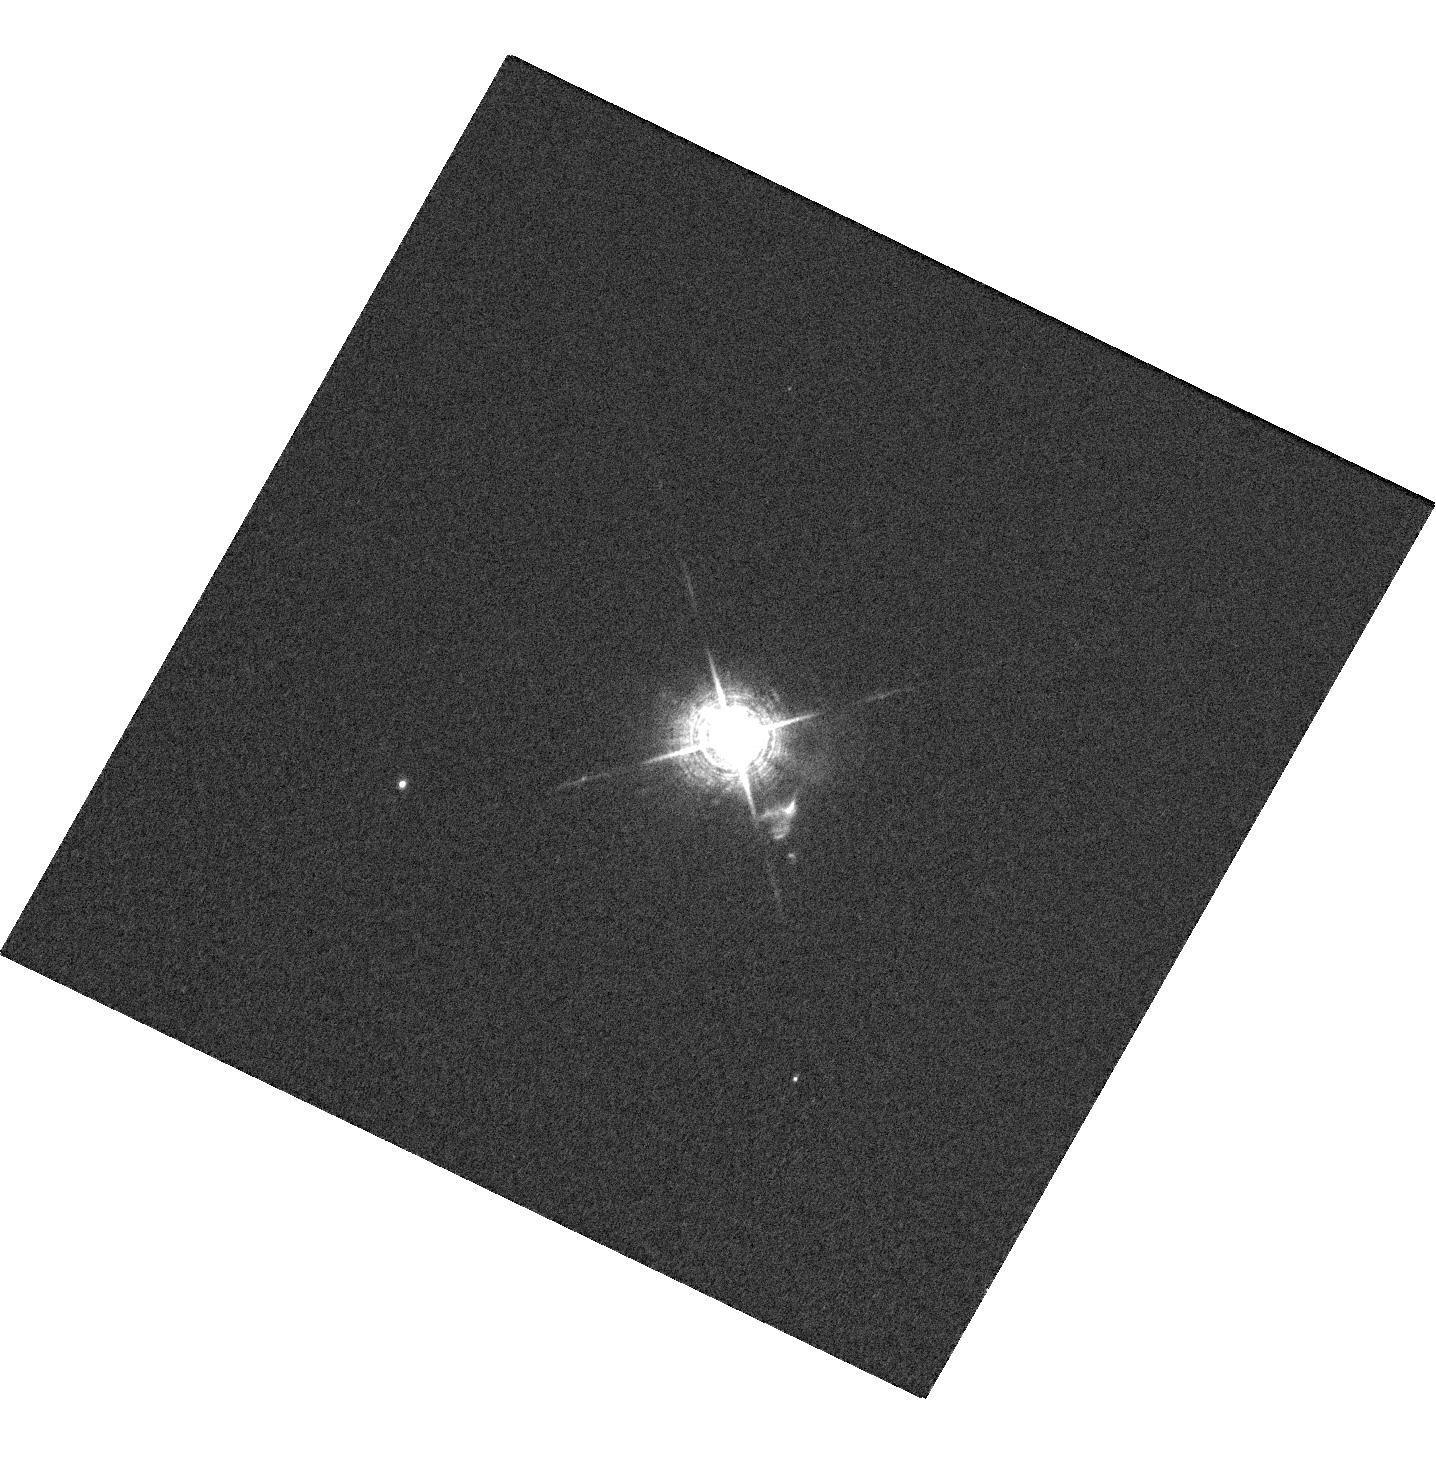
Target: V-CH-CYG
Instrument: WFC3/UVIS
Filter: F502N
Exposure: 1 min
Observation ID: hst_12761_01_wfc3_uvis_f502n_ibum01

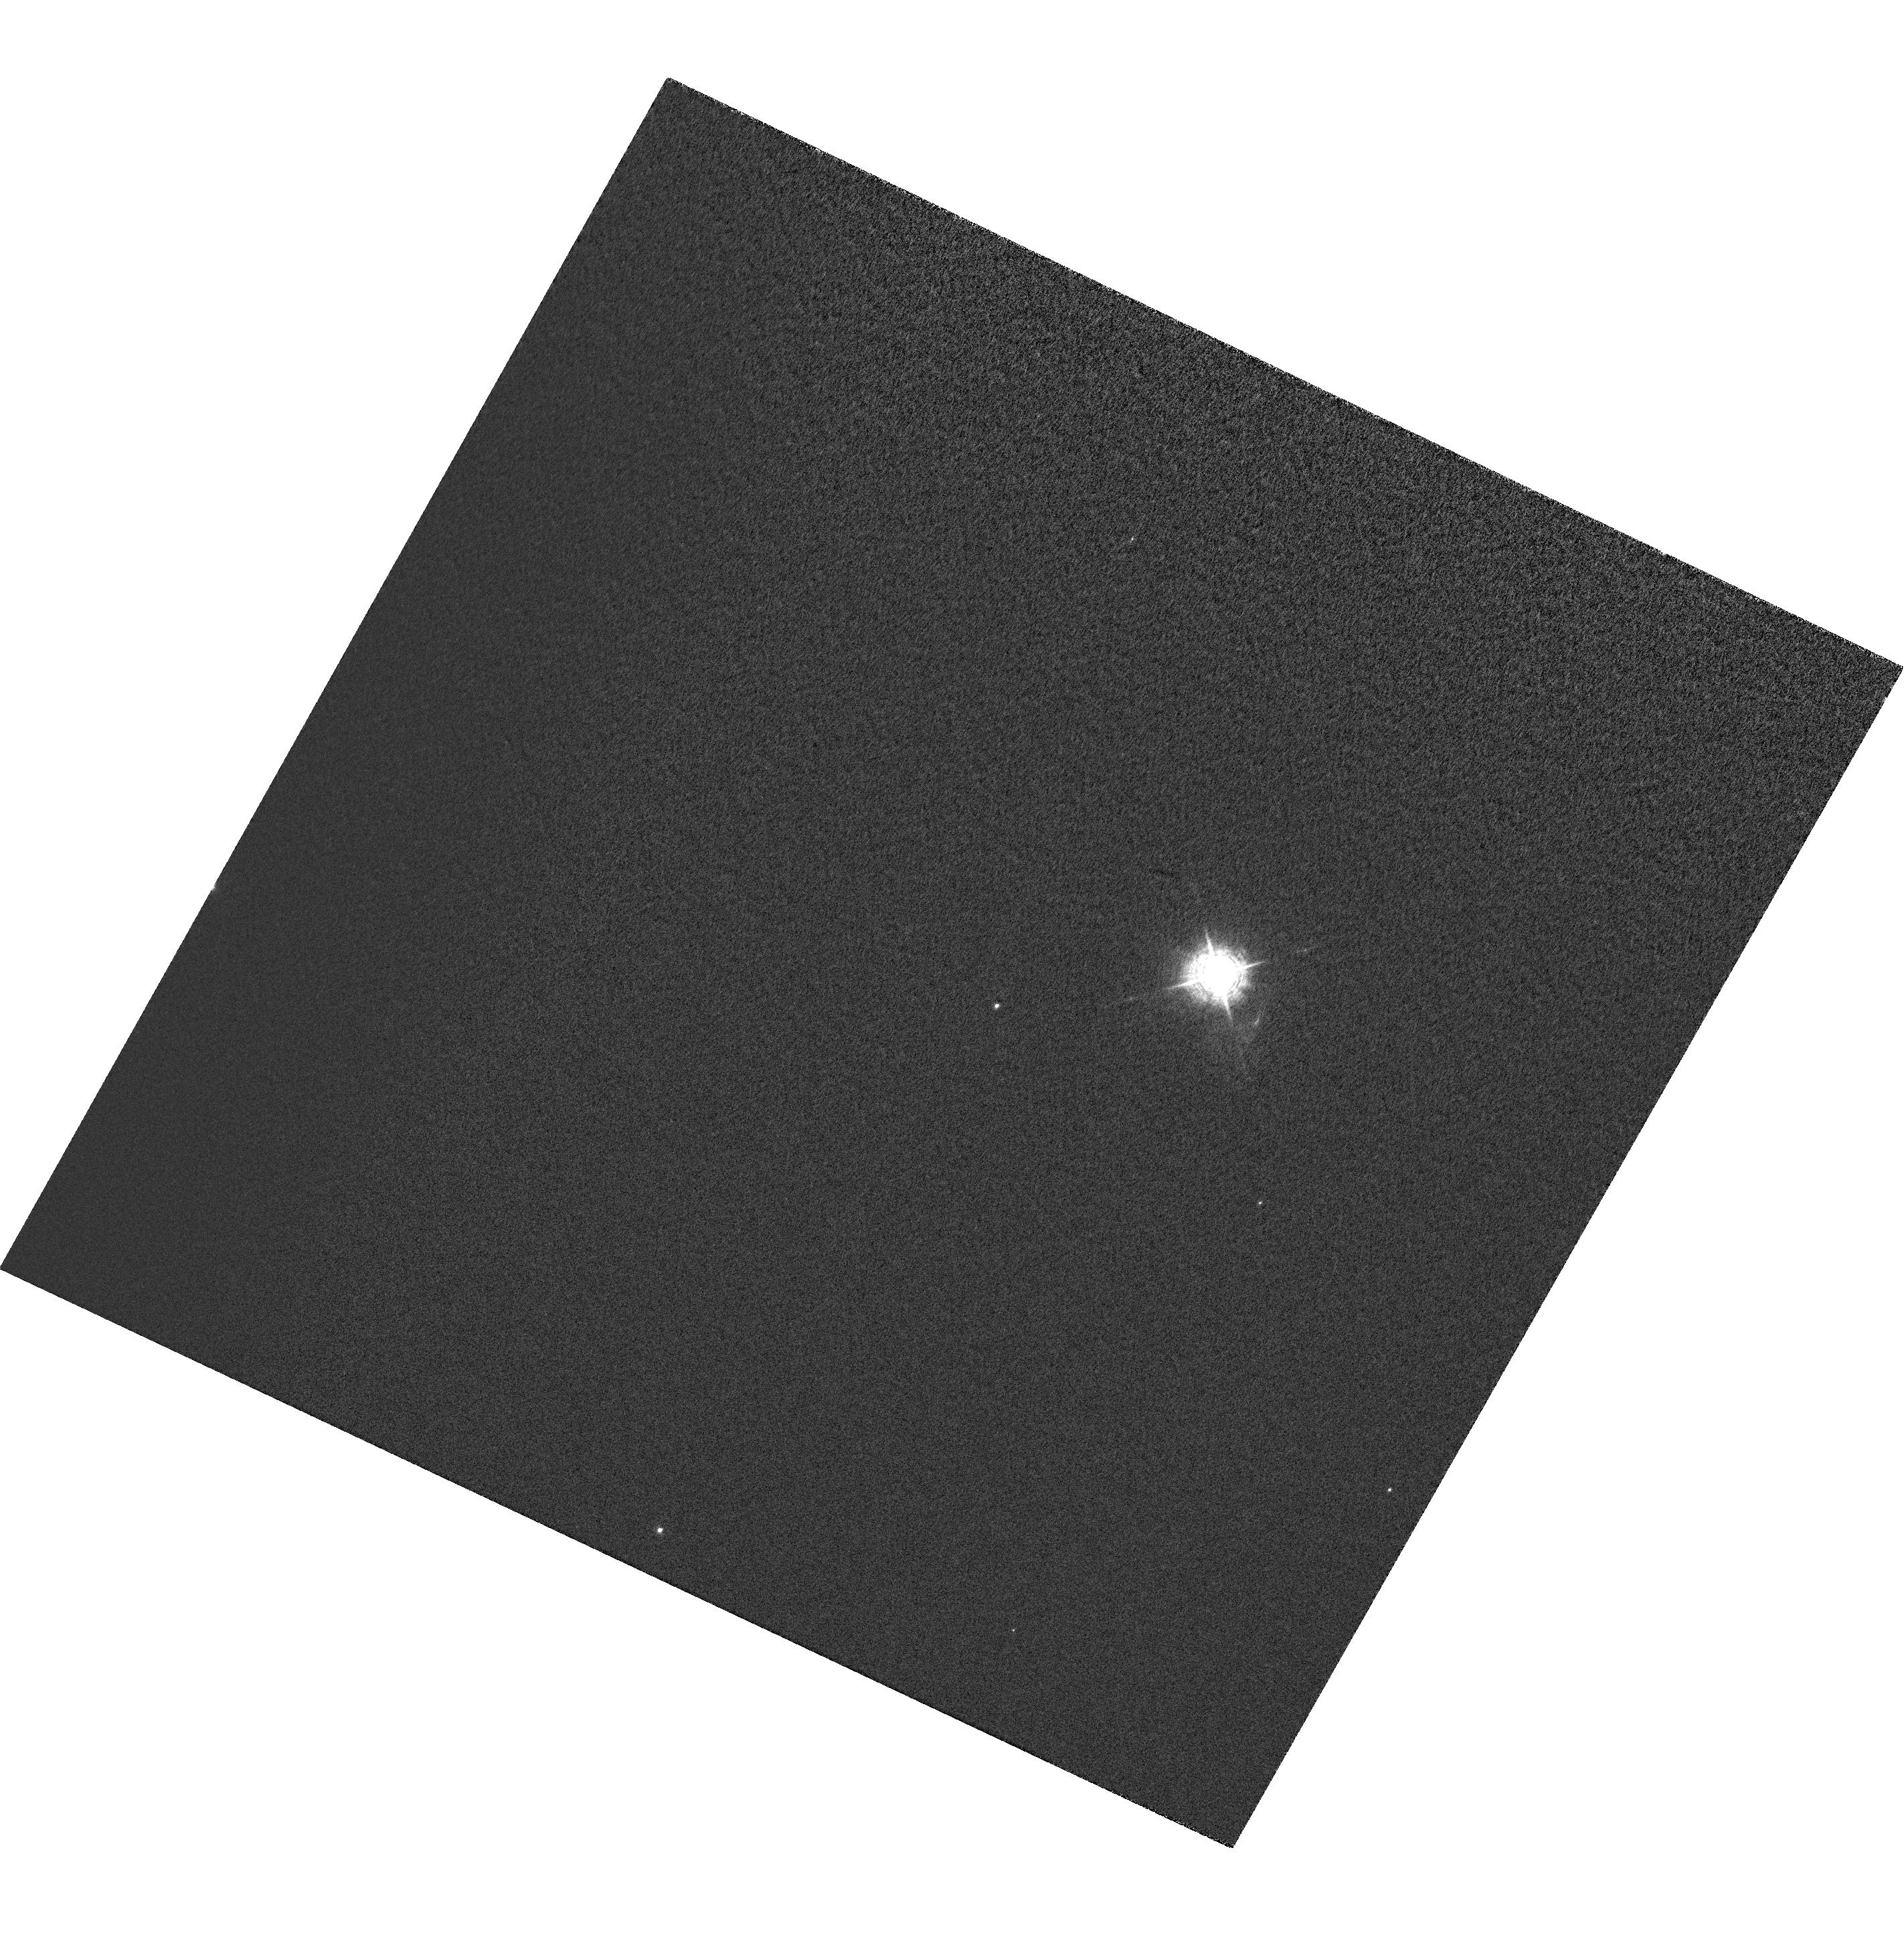
Target: CH-CYG-QUAD-OFFSET
Instrument: WFC3/UVIS
Filter: FQ437N
Exposure: 2 min
Observation ID: hst_12761_01_wfc3_uvis_fq437n_ibum01

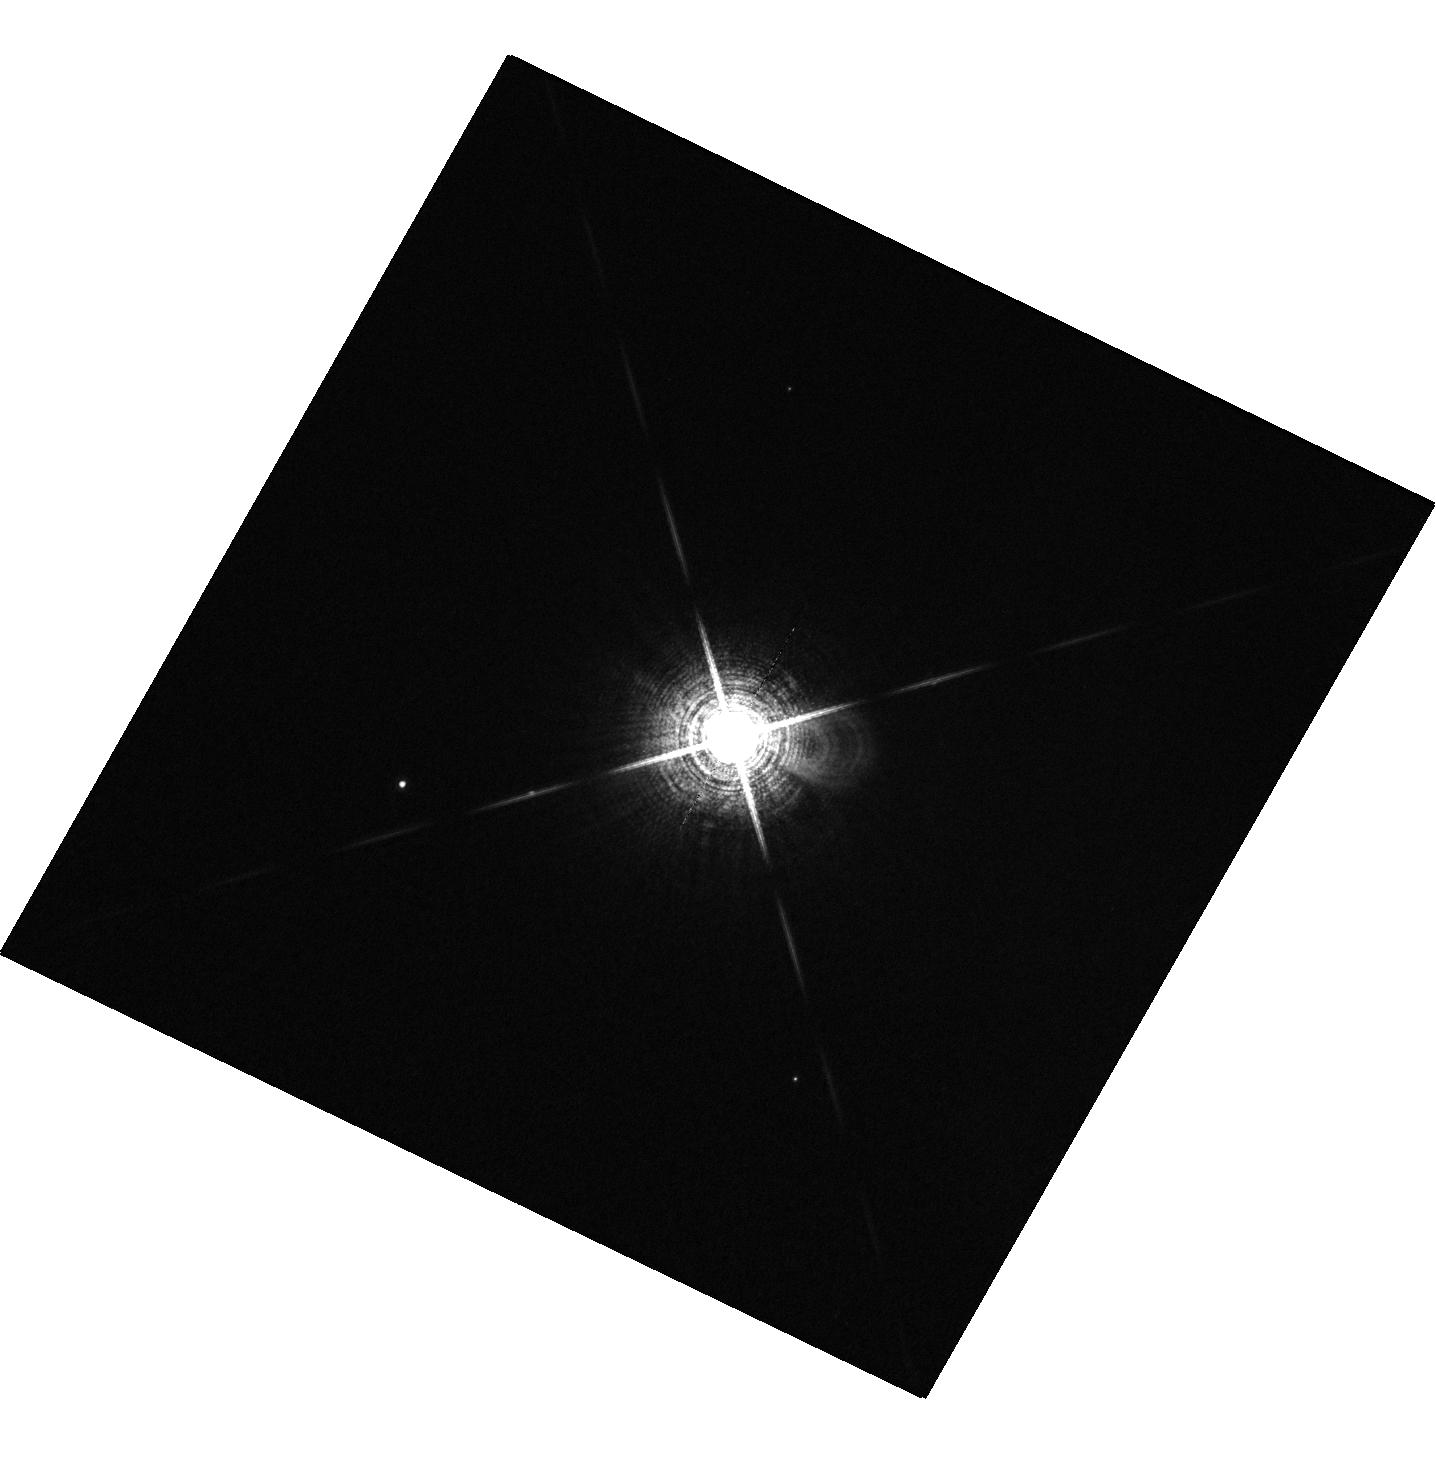
Target: V-CH-CYG
Instrument: WFC3/UVIS
Filter: F673N
Exposure: 1 min
Observation ID: hst_12761_01_wfc3_uvis_f673n_ibum01

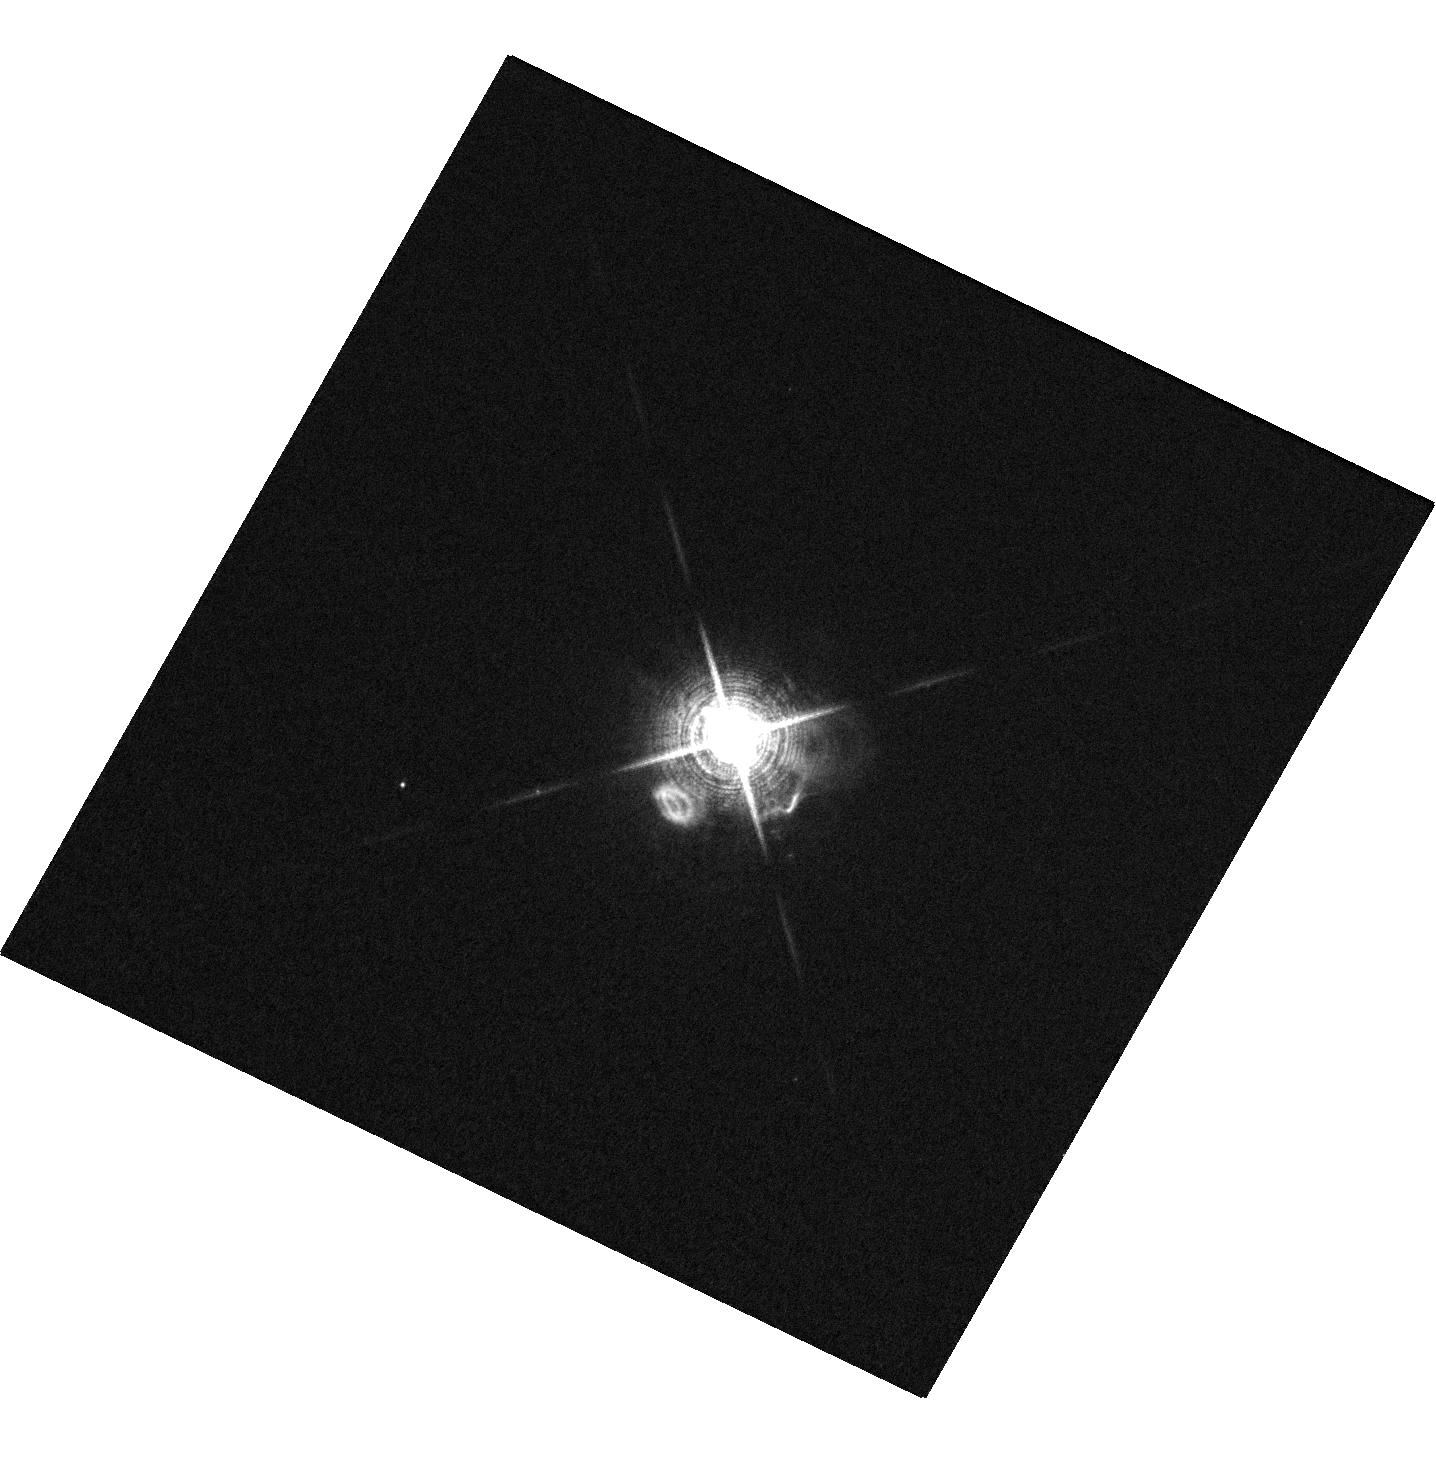
Target: V-CH-CYG
Instrument: WFC3/UVIS
Filter: F656N
Exposure: 1 min
Observation ID: hst_12761_01_wfc3_uvis_f656n_ibum01

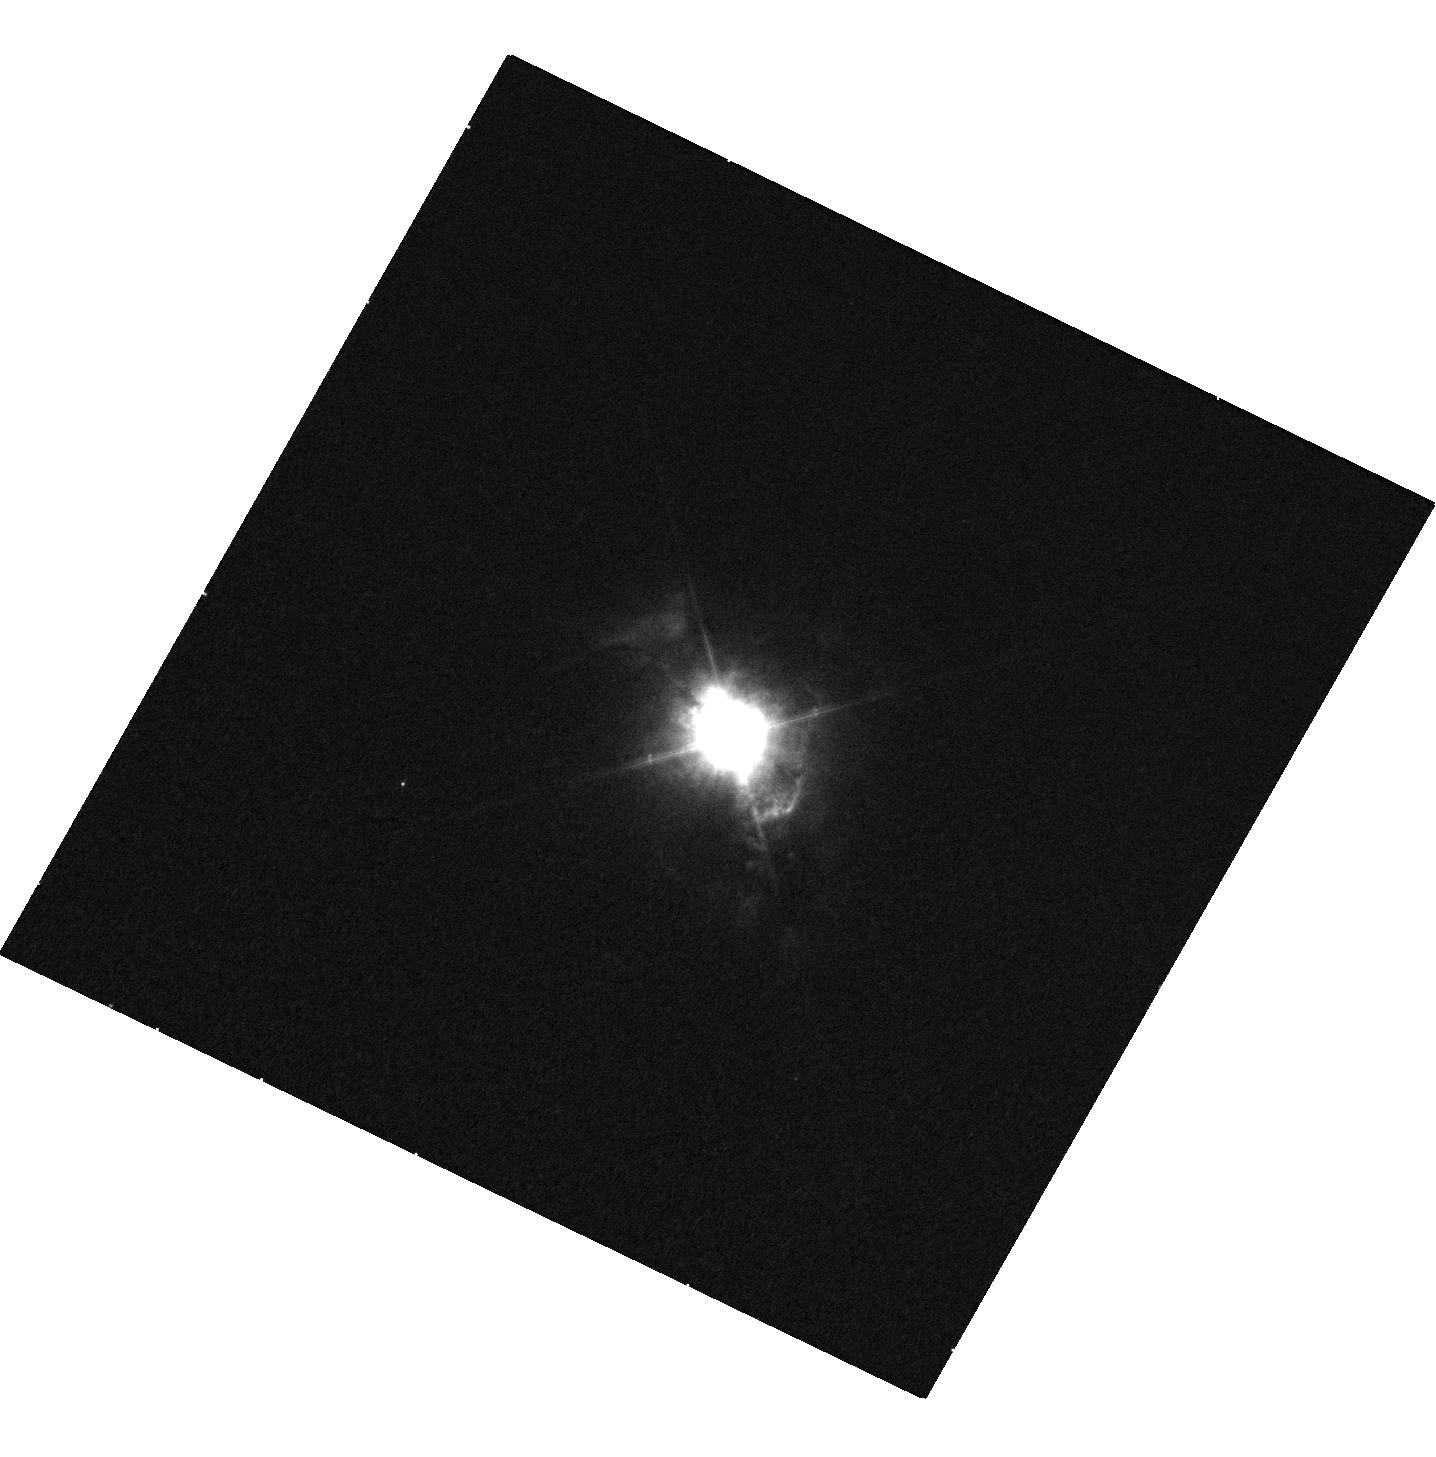
Target: V-CH-CYG
Instrument: WFC3/UVIS
Filter: F280N
Exposure: 14 min
Observation ID: hst_12761_01_wfc3_uvis_f280n_ibum01

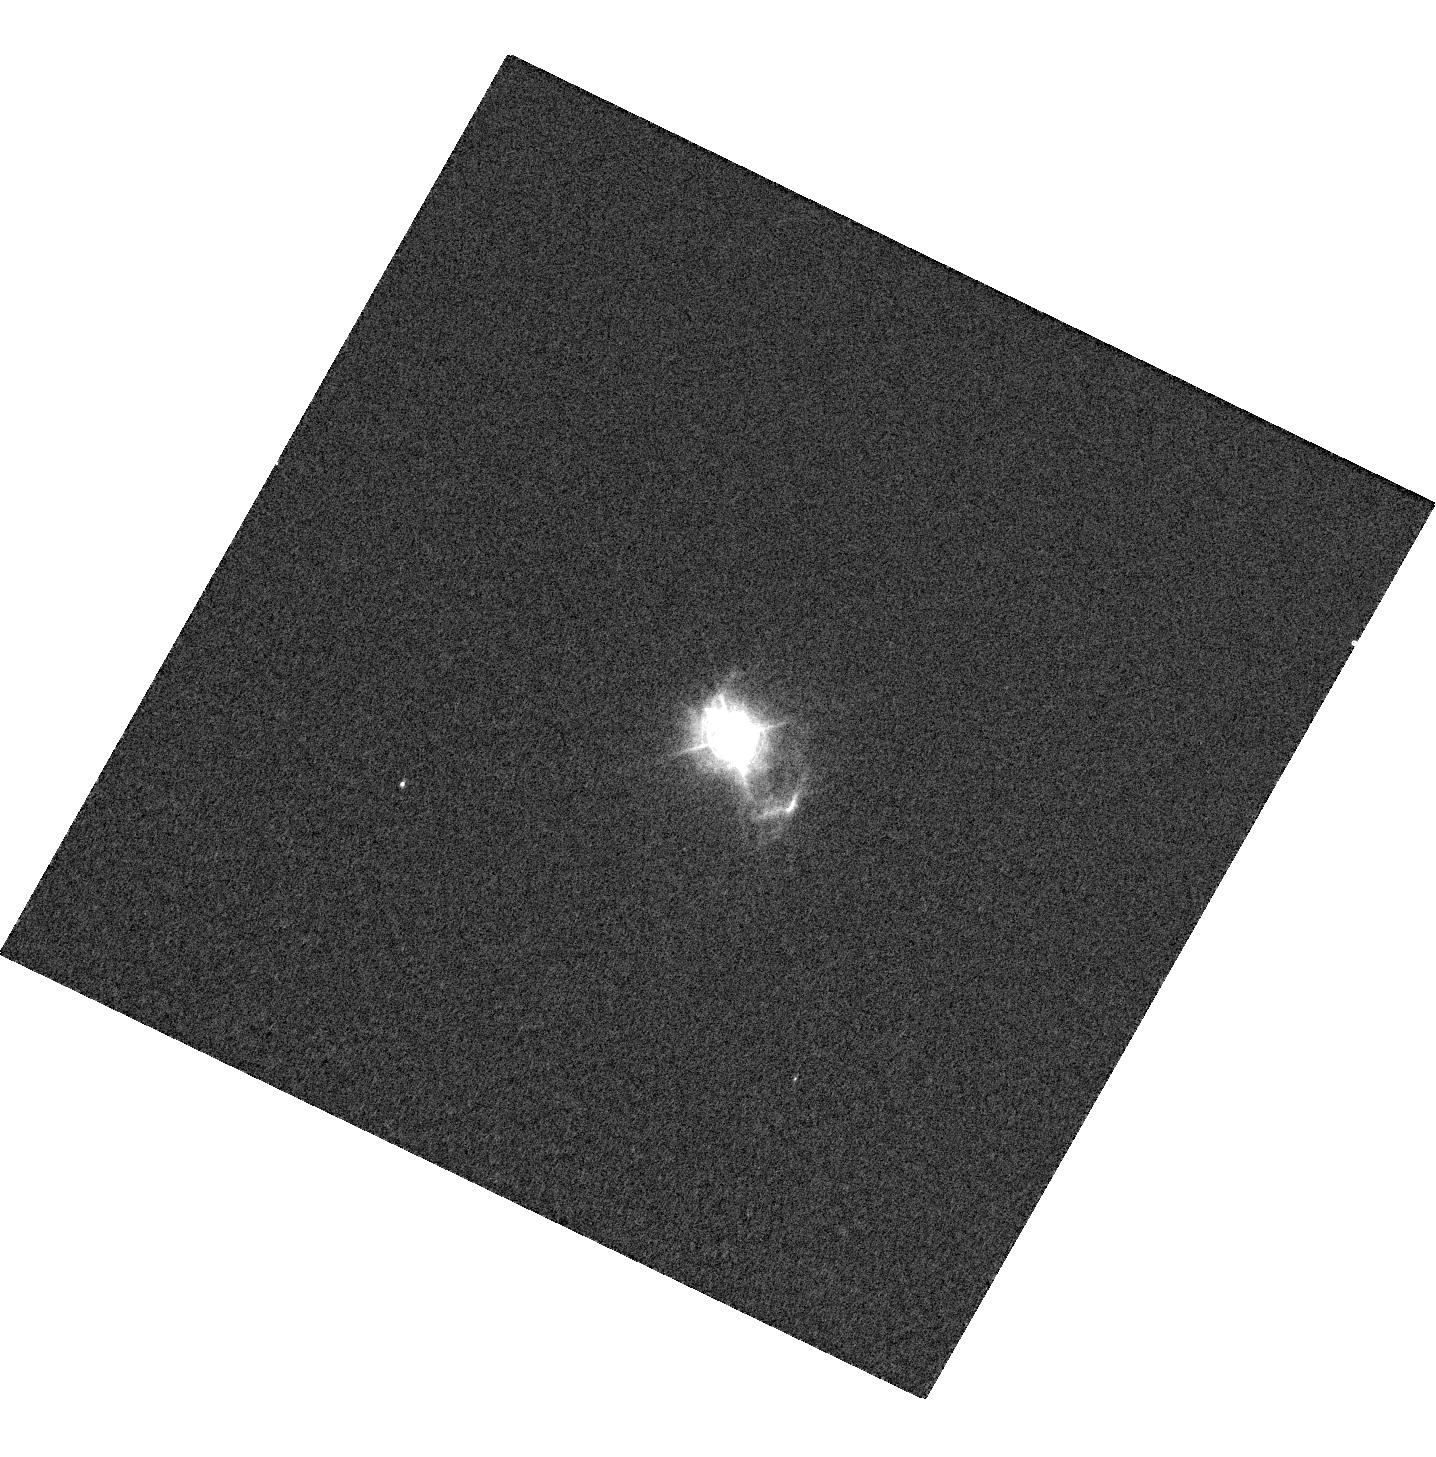
Target: V-CH-CYG
Instrument: WFC3/UVIS
Filter: F373N
Exposure: 1 min
Observation ID: hst_12761_01_wfc3_uvis_f373n_ibum01

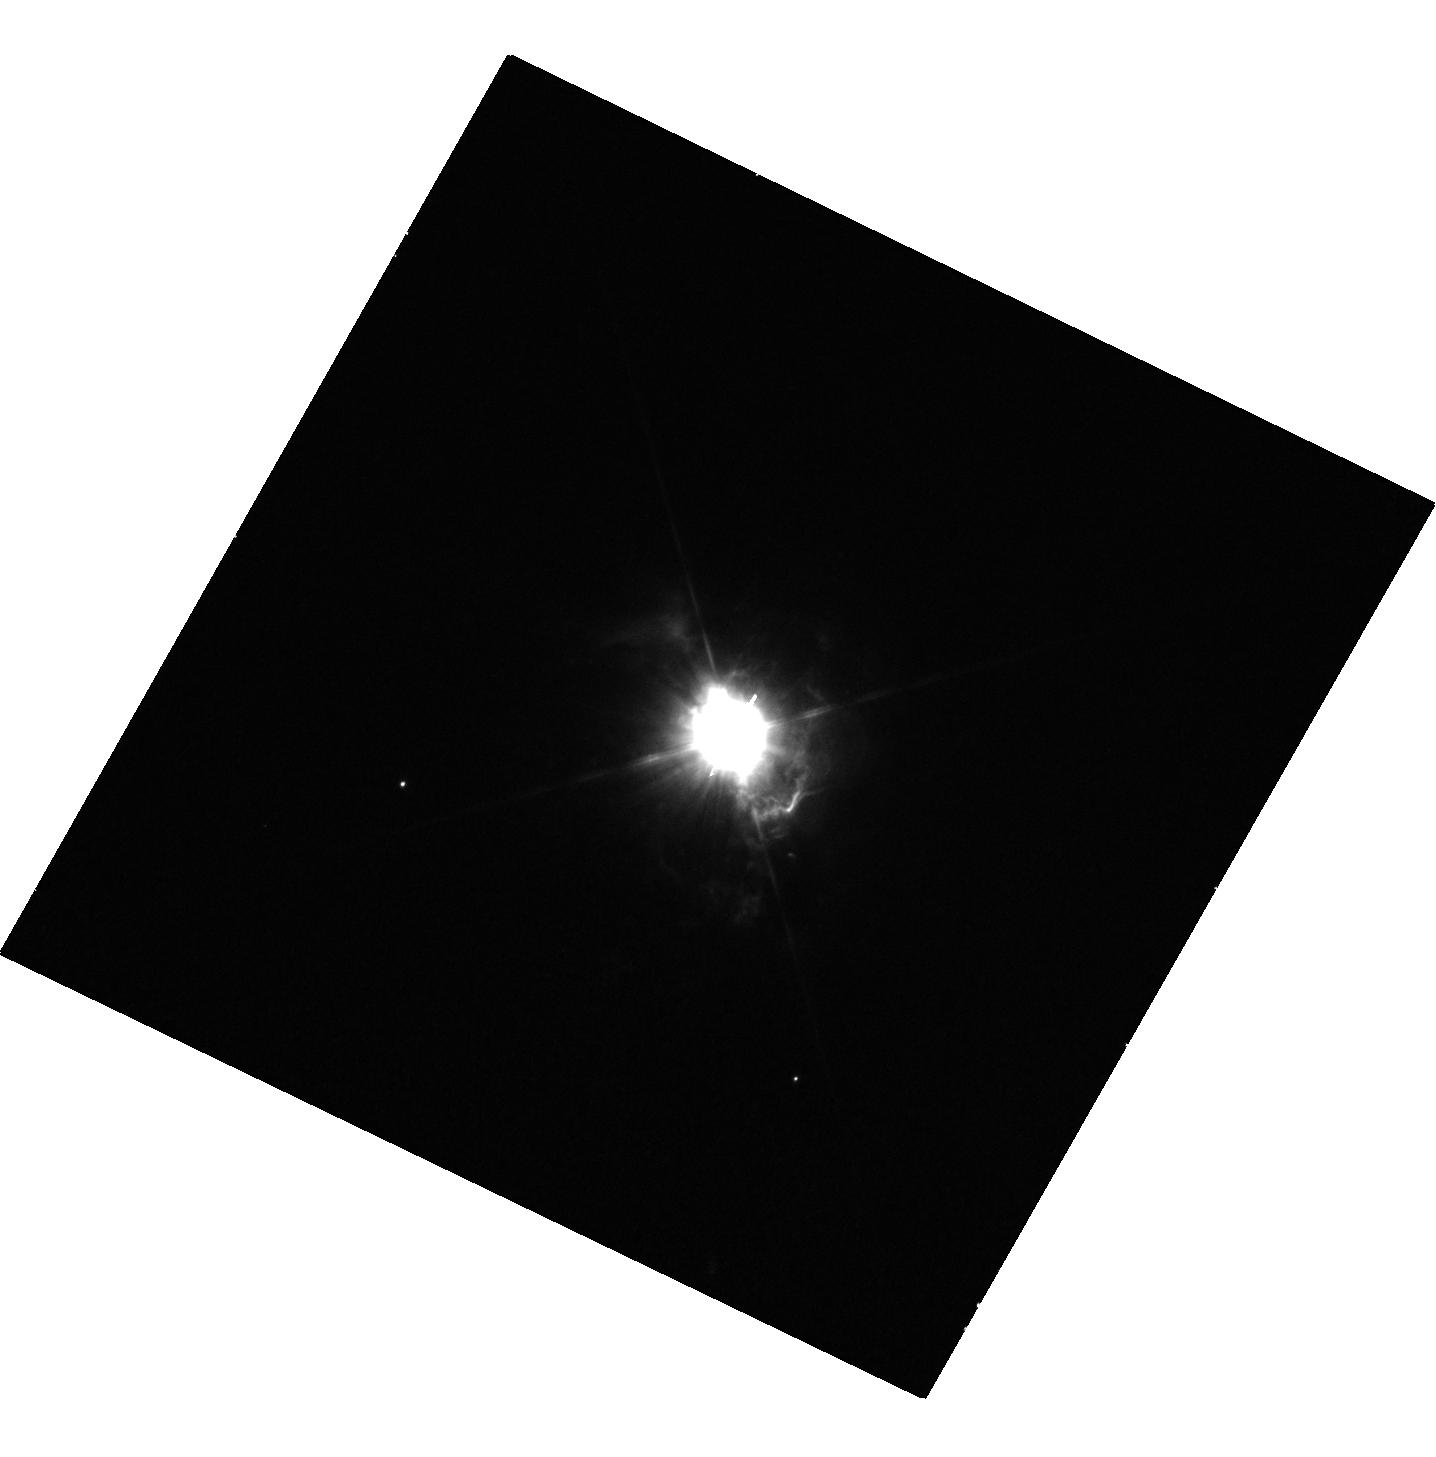
Target: V-CH-CYG
Instrument: WFC3/UVIS
Filter: F275W
Exposure: 14 min
Observation ID: hst_12761_01_wfc3_uvis_f275w_ibum01

Dynamical Evolution of the Recent Jet in CH Cyg (PI: Karovska, Margarita)

We propose to carry out Chandra ACIS-S observations combined with HST/WFC3 multi-wavelength imaging of the powerful, multi-component jet which was detected in 2008 in the nearby symbiotic CH Cyg. CH Cyg is a fascinating system containing an evolved giant and a wind-accreting white dwarf, and it is one of the few symbiotics showing jet activity, especially in X-rays. Our goal is to measure the physical characteristics of the individual jet components, from the central source to the region of interaction with the circumbinary environment, reaching to within a few AU from the source of the jet. We will determine the characteristics of the central source, and of the inner and the outer jet, and the dynamical evolution, including precession, and kinematics of the ejecta.